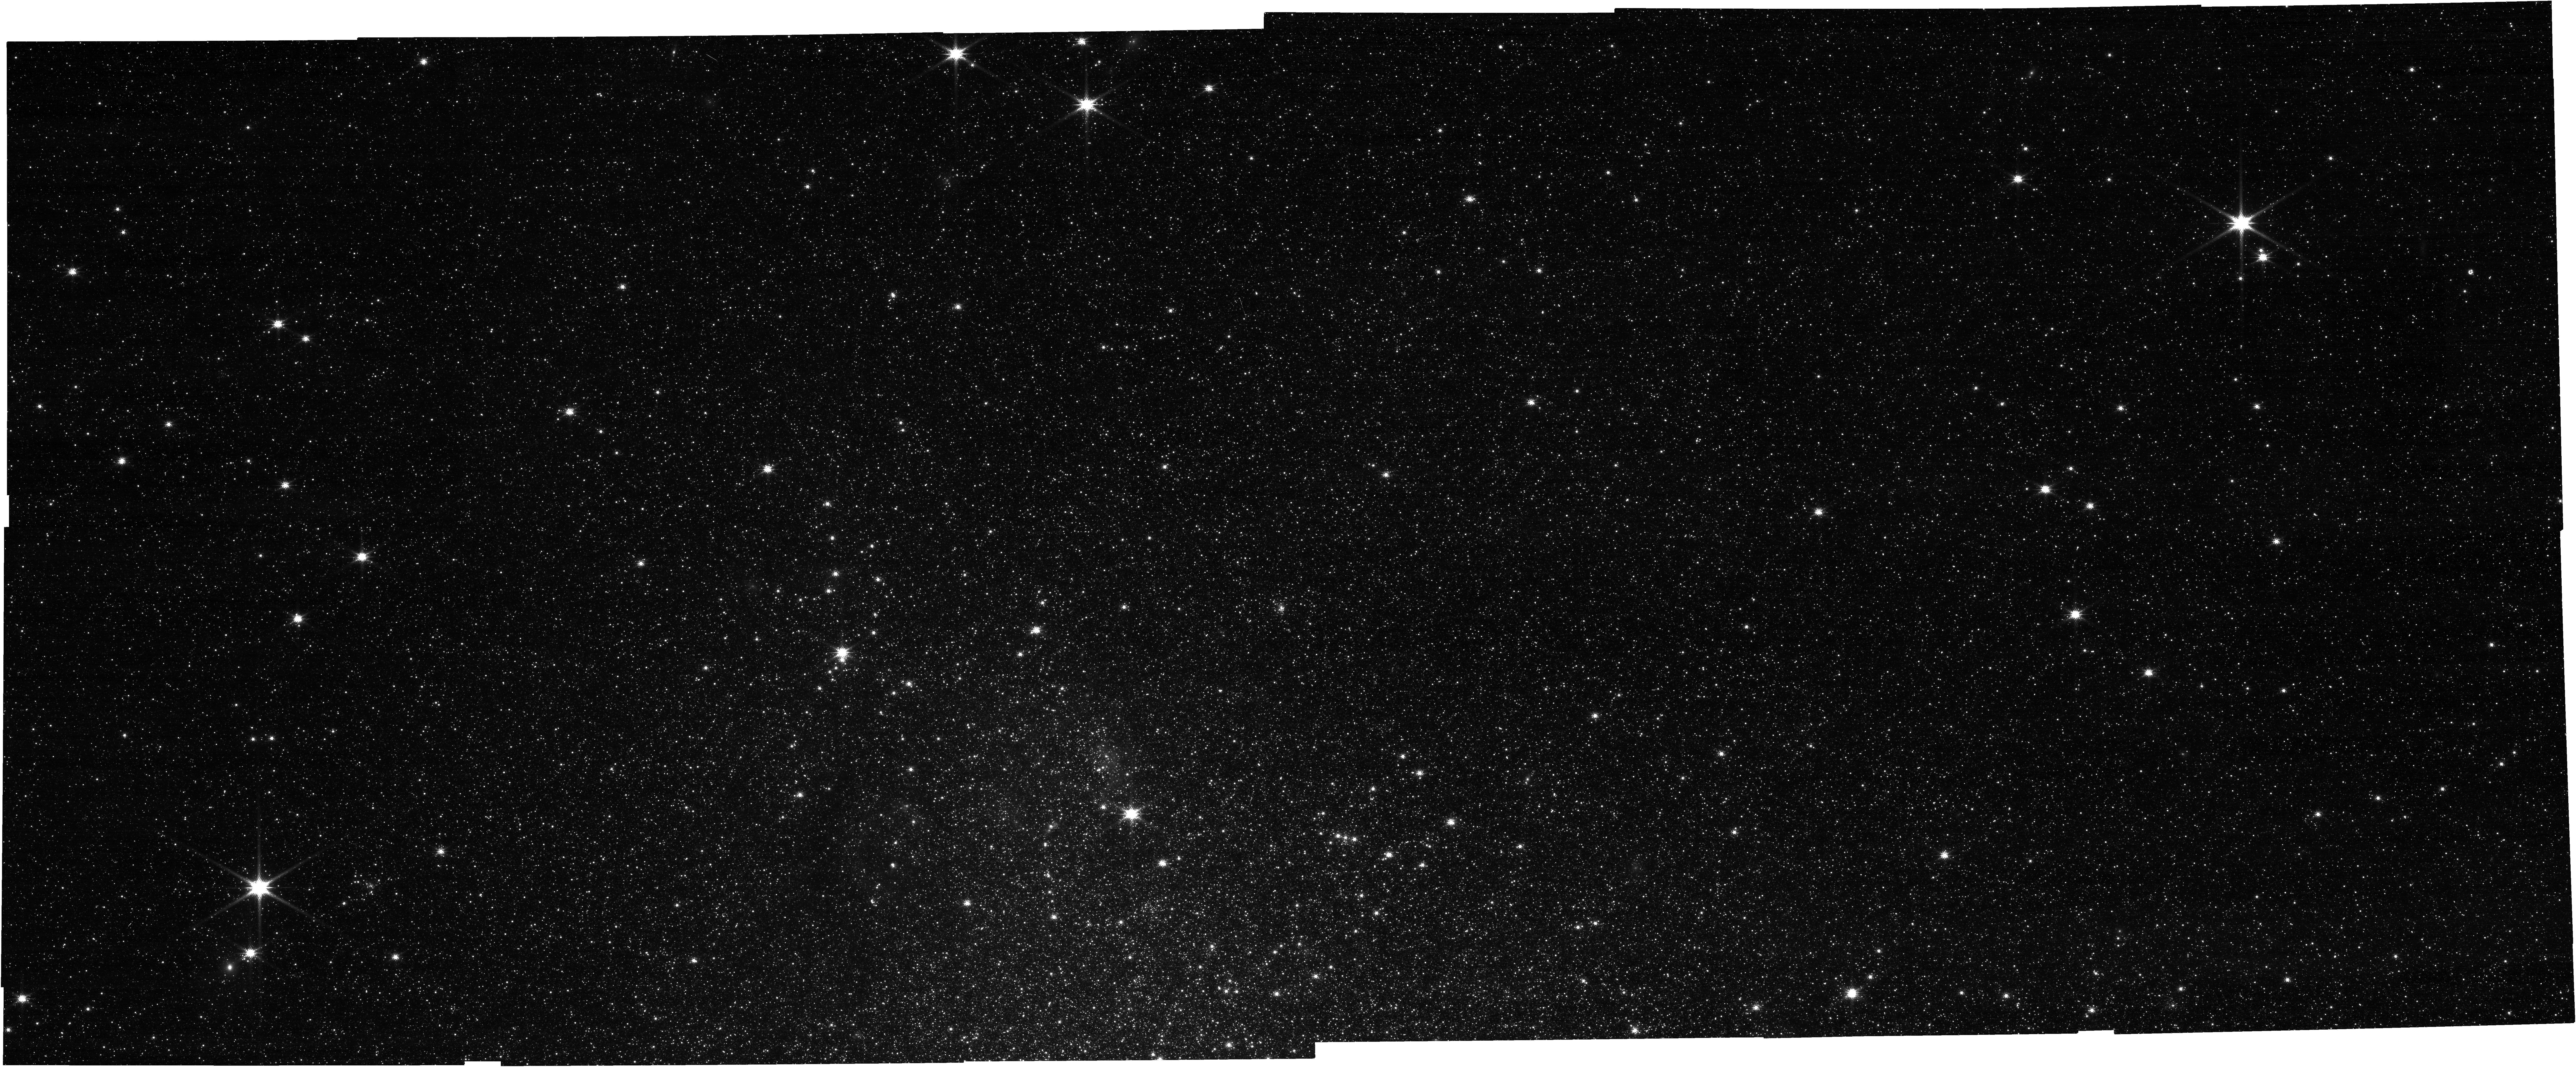
Target: CXOU-J002029.1+591651. Instrument: NIRCAM. Filter: F150W. Exposure: 11 min. Observation ID: jw06662-o010_t001_nircam_clear-f150w

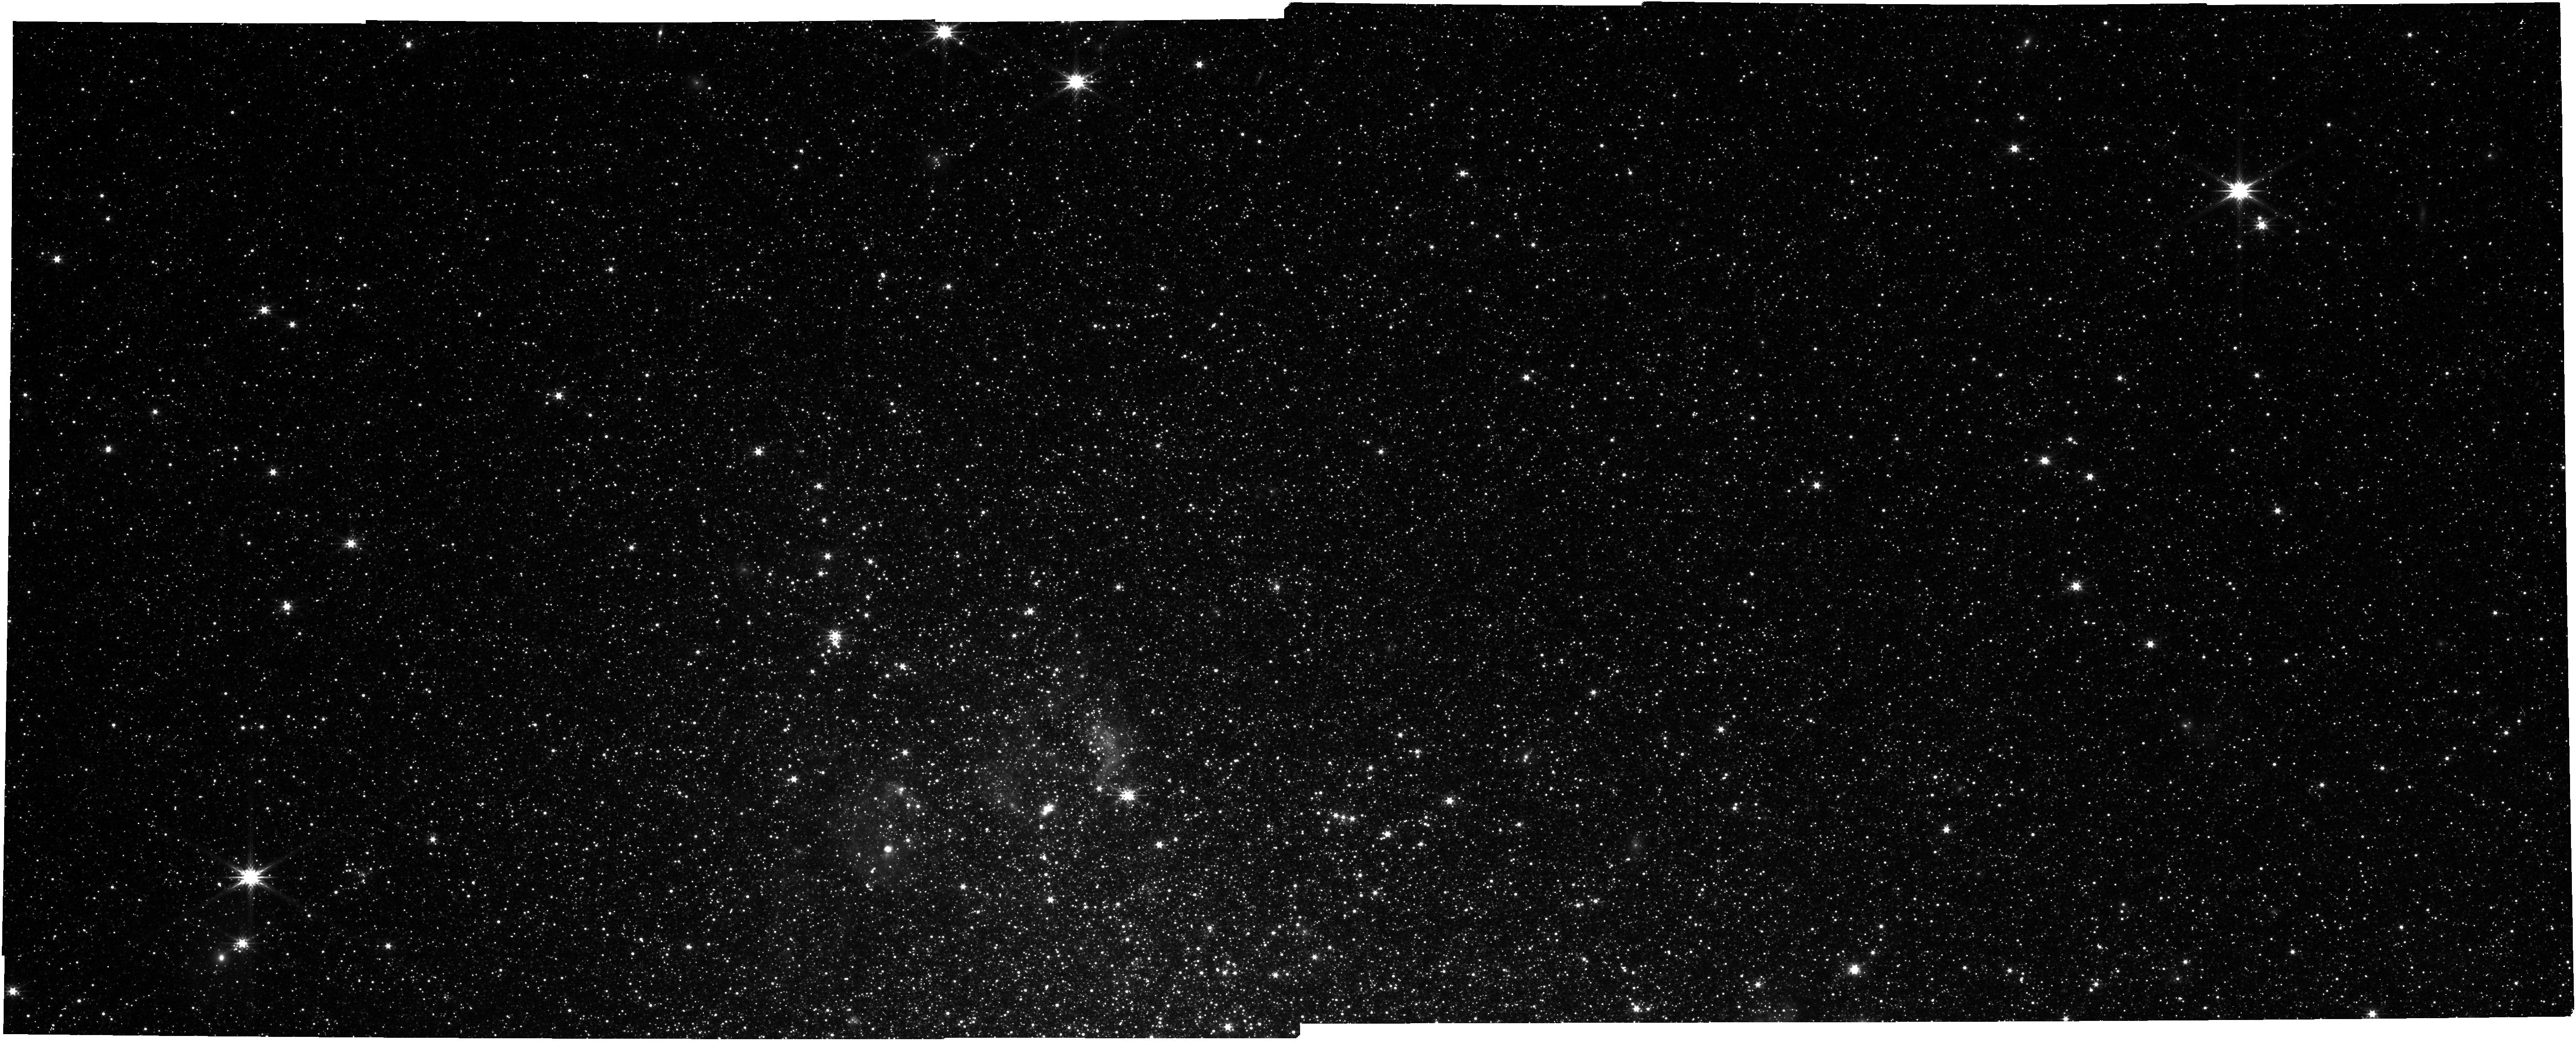
Target: CXOU-J002029.1+591651. Instrument: NIRCAM. Filter: F277W. Exposure: 11 min. Observation ID: jw06662-o008_t001_nircam_clear-f277w

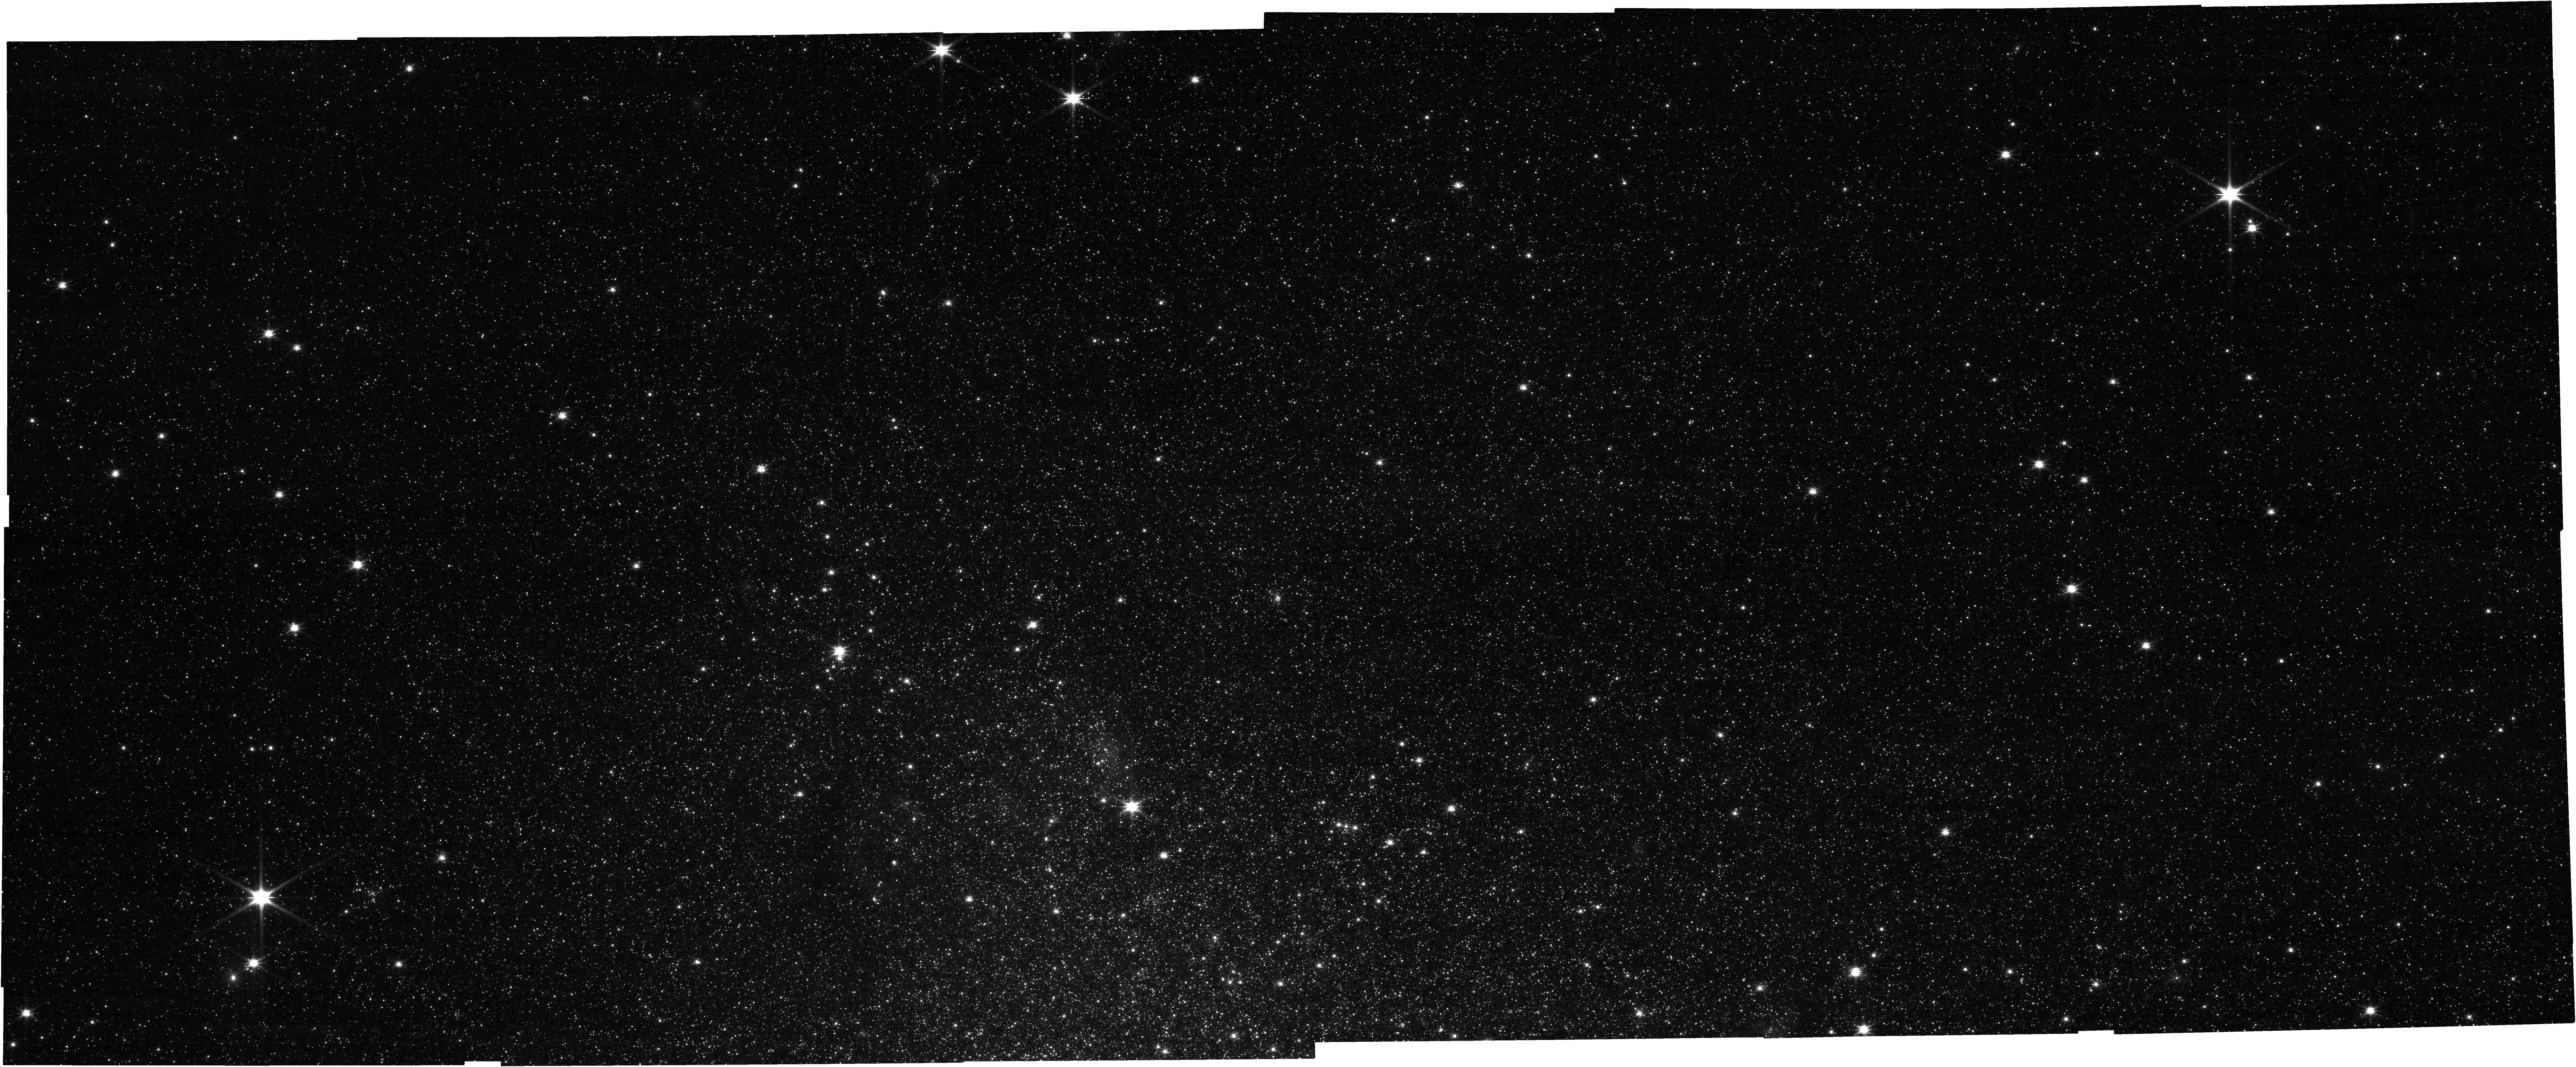
Target: CXOU-J002029.1+591651. Instrument: NIRCAM. Filter: F150W. Exposure: 11 min. Observation ID: jw06662-o009_t001_nircam_clear-f150w

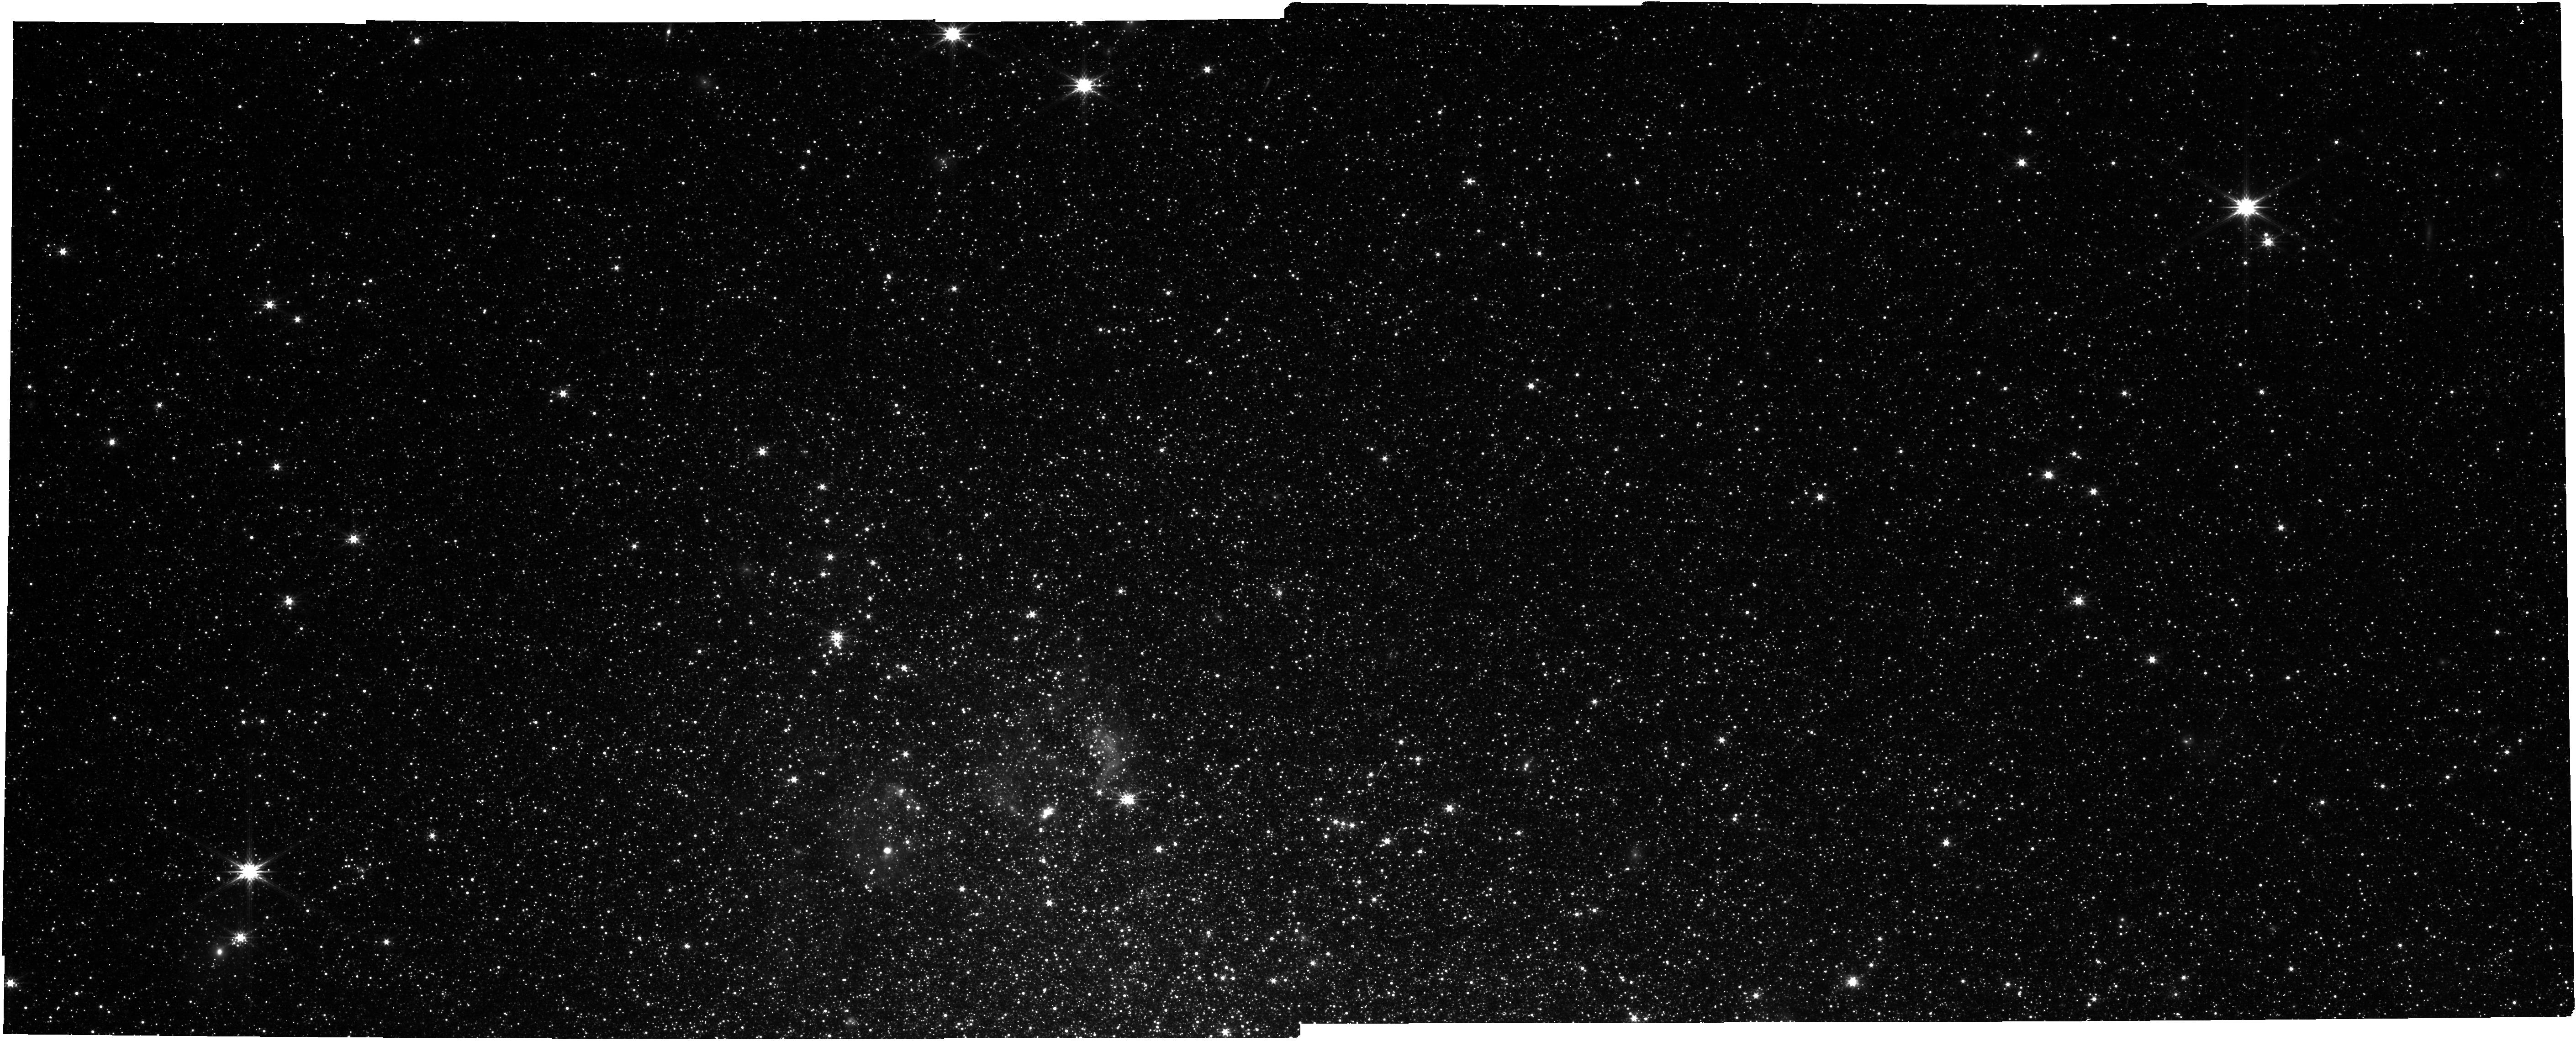
Target: CXOU-J002029.1+591651. Instrument: NIRCAM. Filter: F277W. Exposure: 11 min. Observation ID: jw06662-o003_t001_nircam_clear-f277w

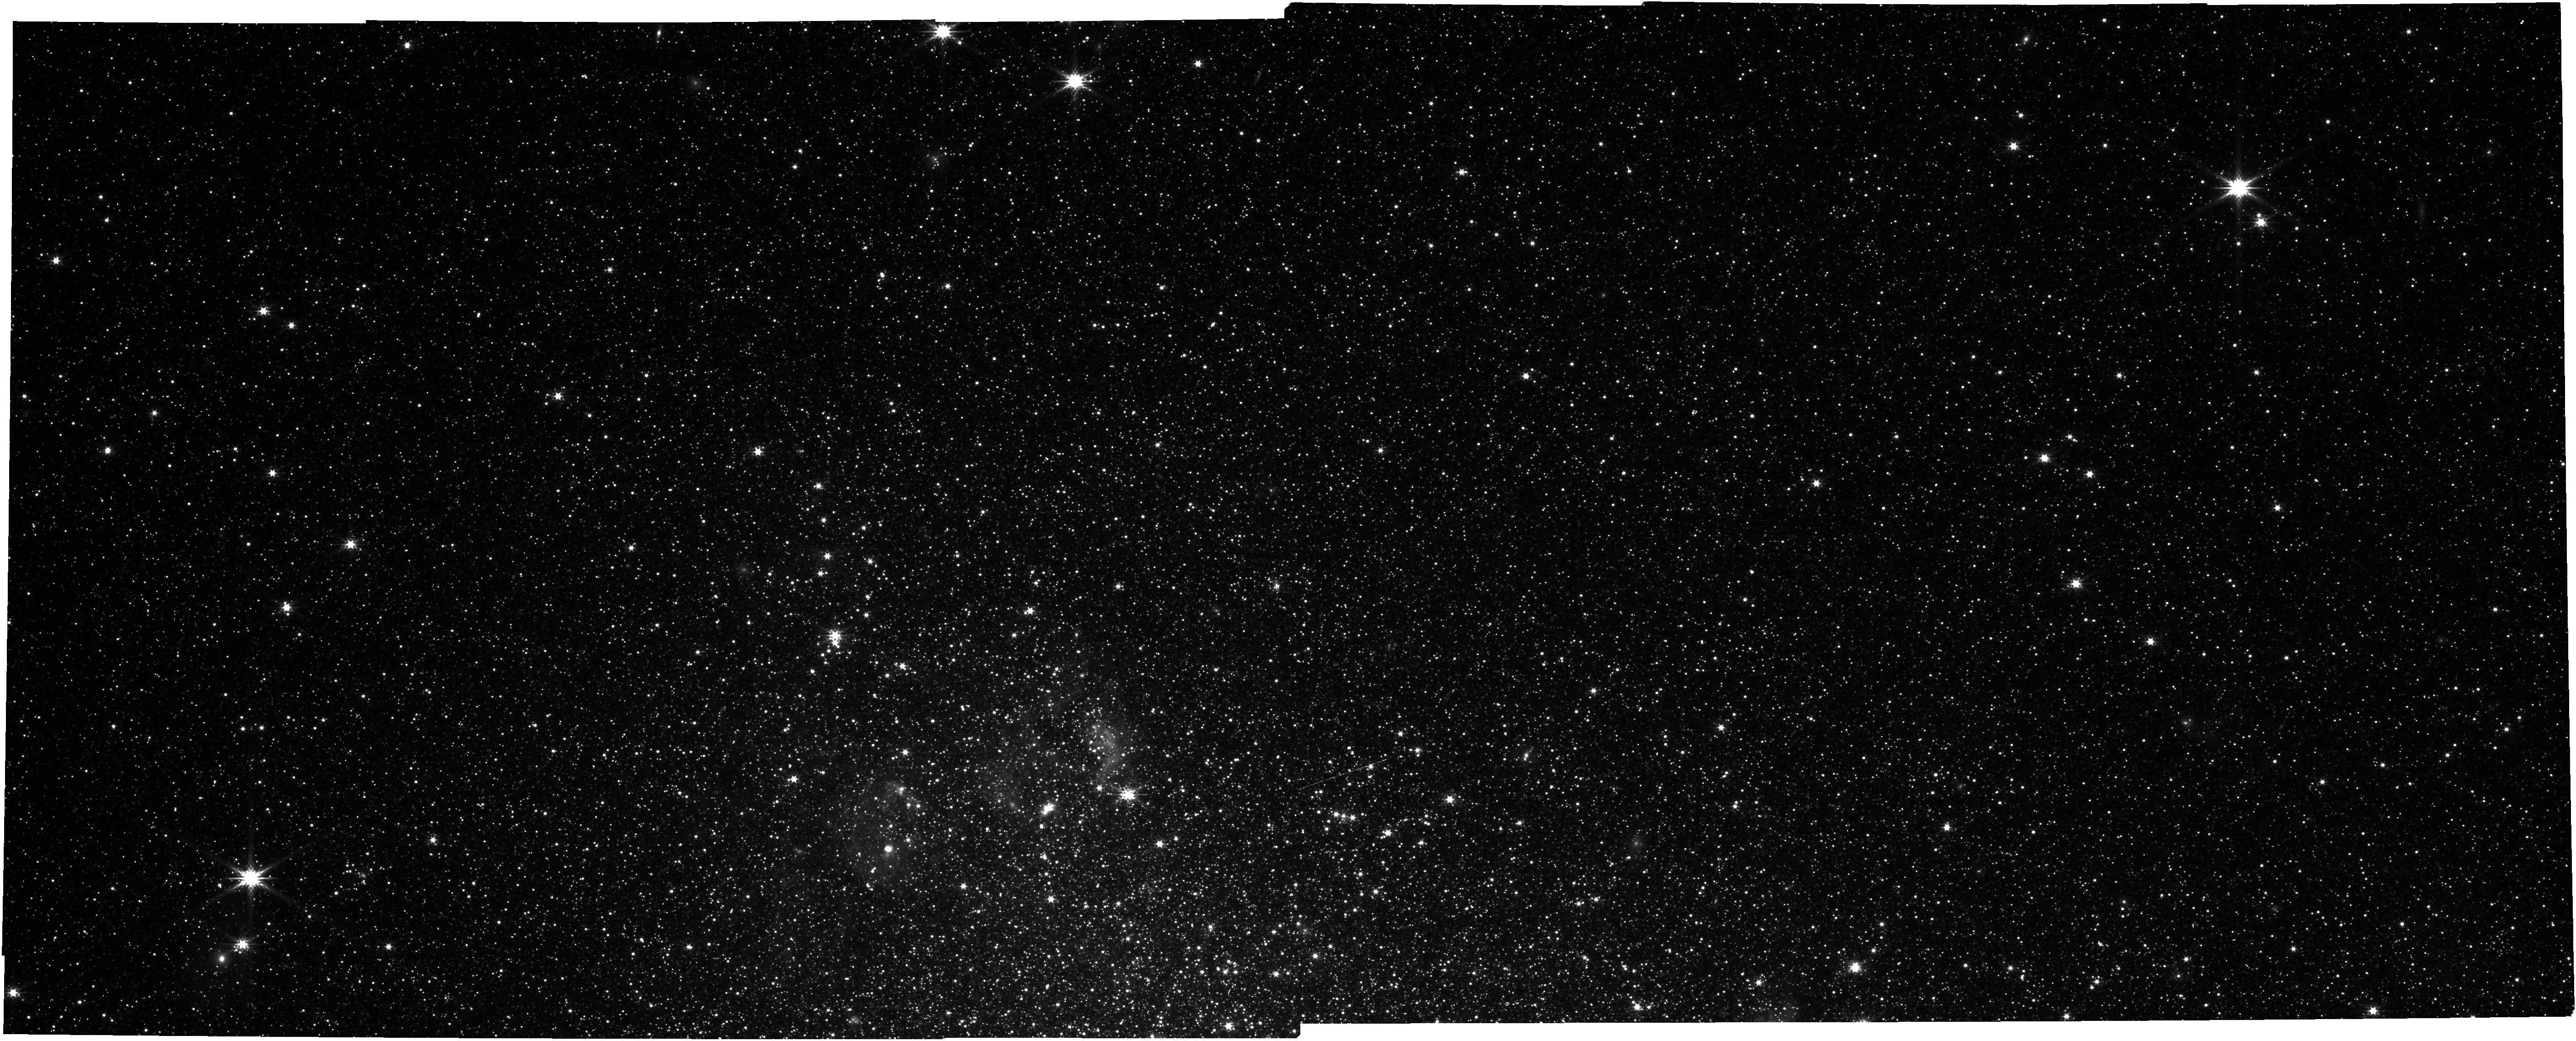
Target: CXOU-J002029.1+591651. Instrument: NIRCAM. Filter: F277W. Exposure: 11 min. Observation ID: jw06662-o009_t001_nircam_clear-f277w

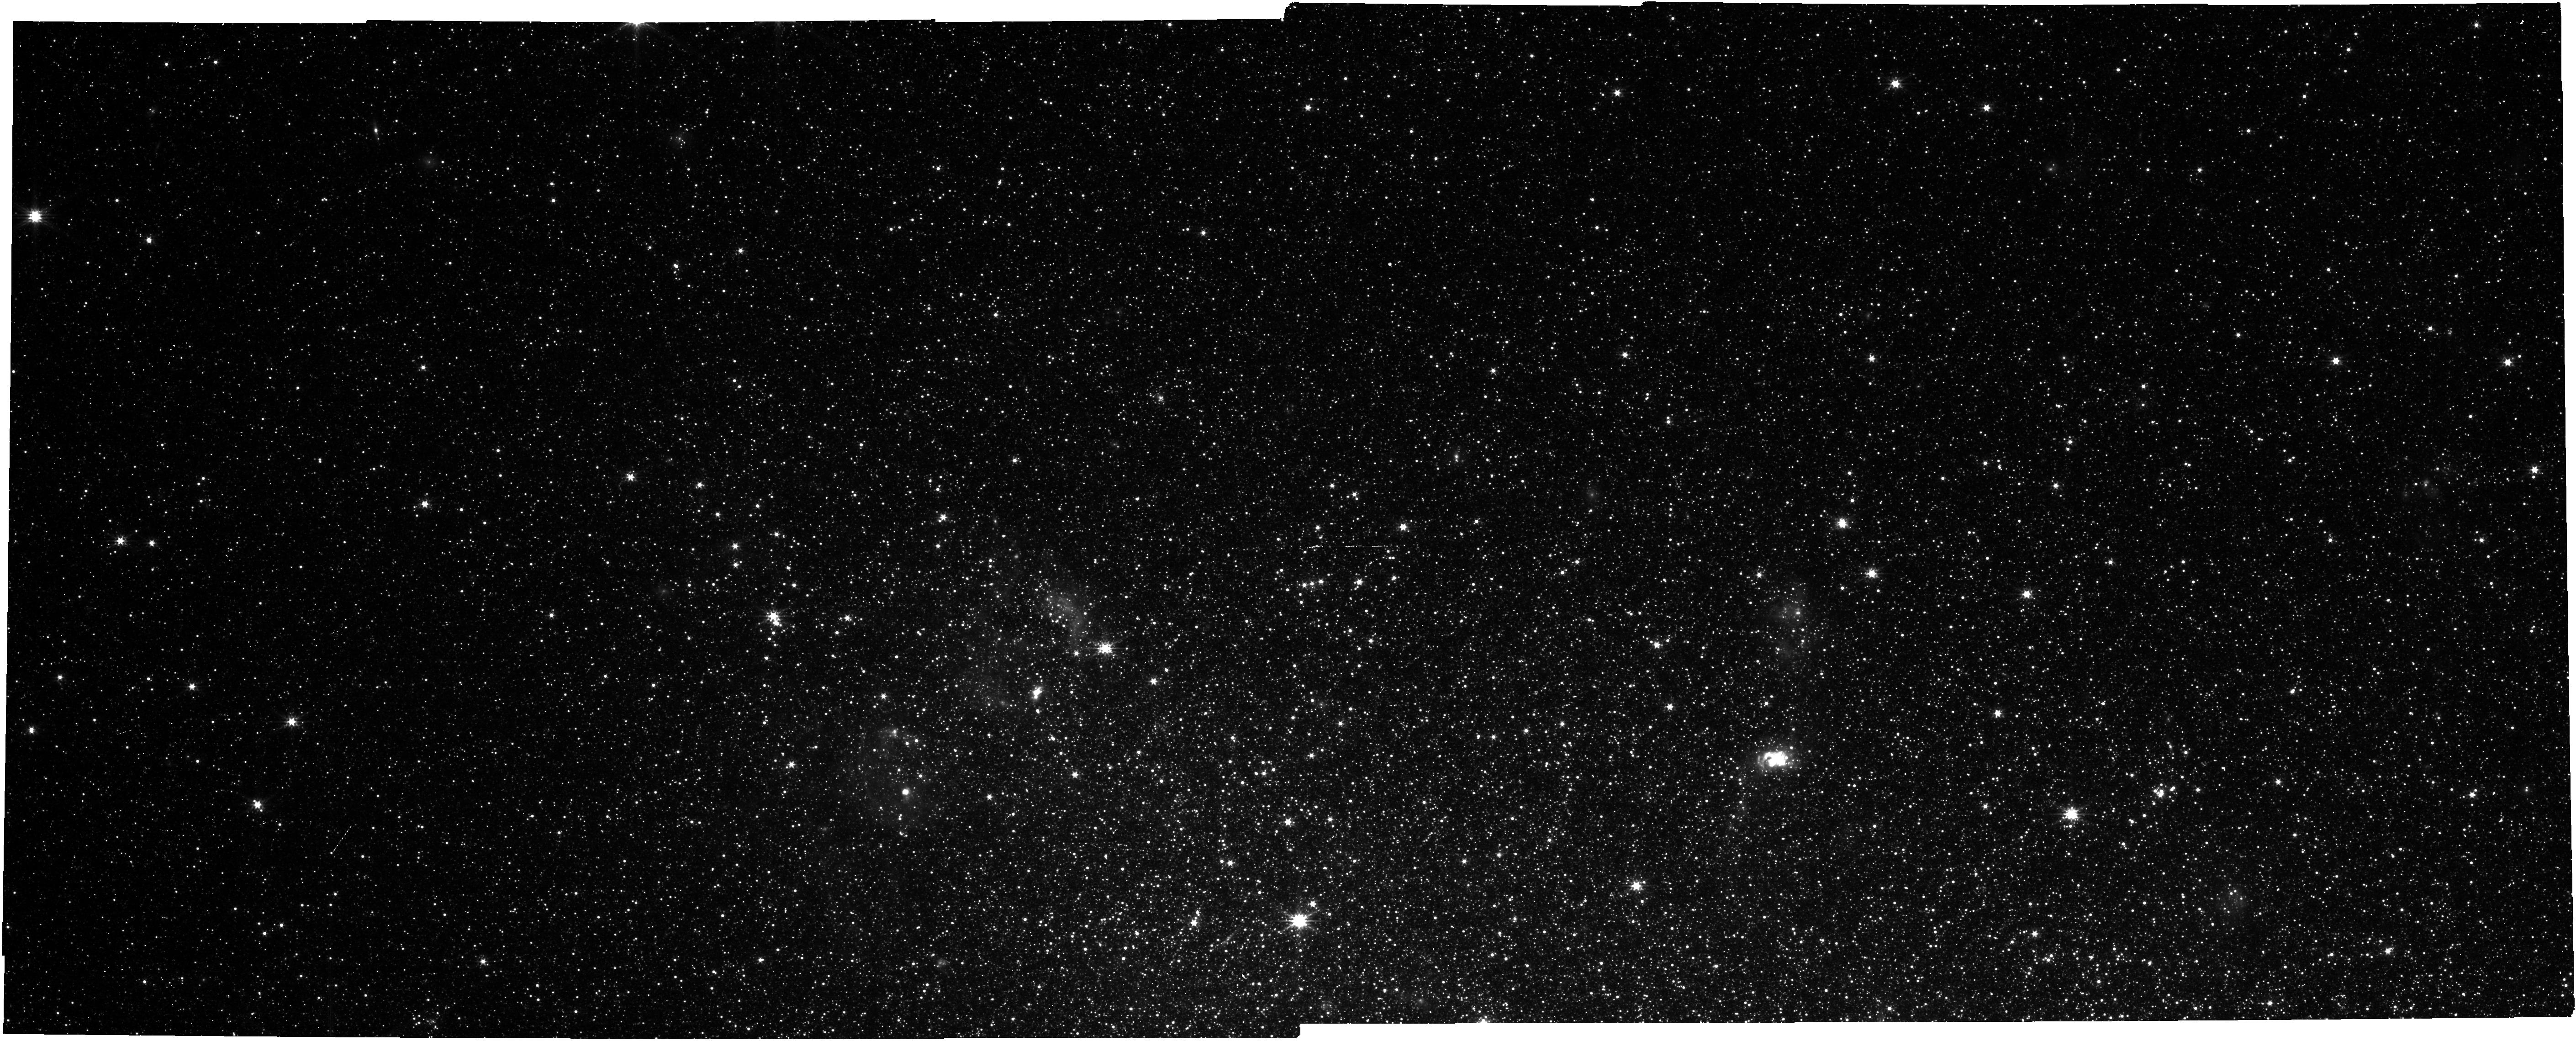
Target: CXOU-J002029.1+591651. Instrument: NIRCAM. Filter: F277W. Exposure: 11 min. Observation ID: jw06662-o007_t001_nircam_clear-f277w

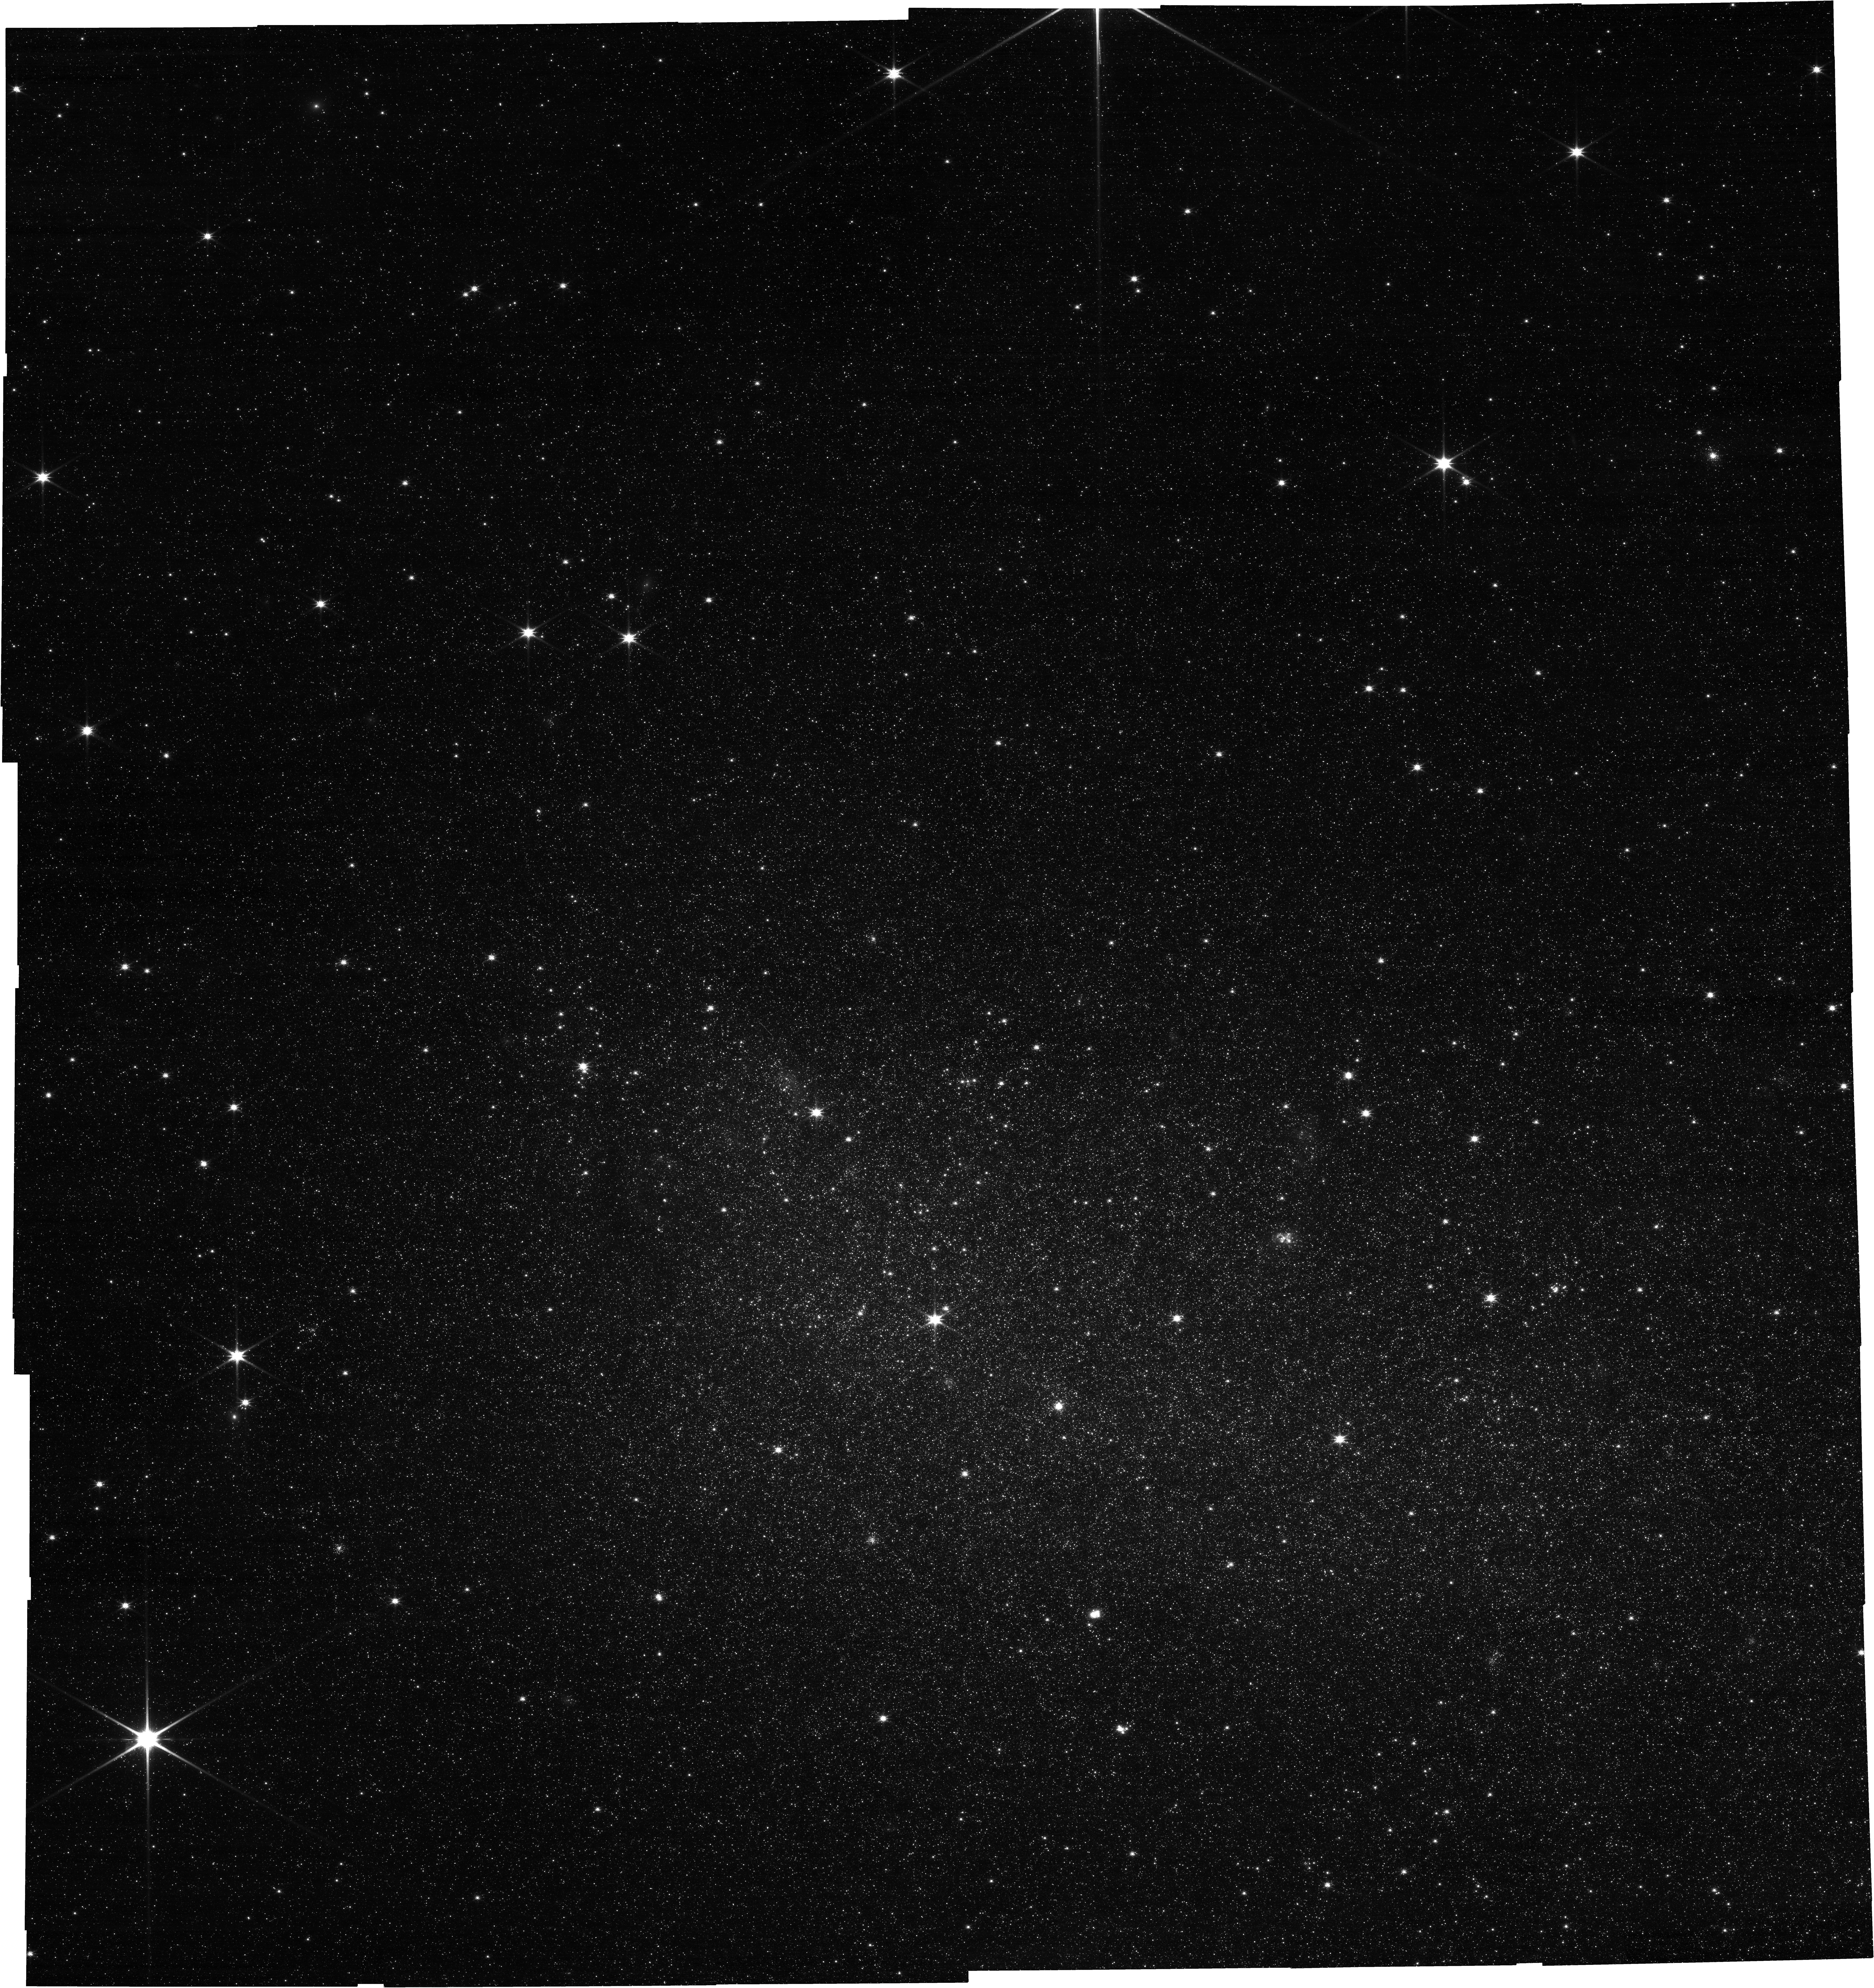
Target: CXOU-J002029.1+591651. Instrument: NIRCAM. Filter: F150W. Exposure: 32 min. Observation ID: jw06662-o001_t001_nircam_clear-f150w

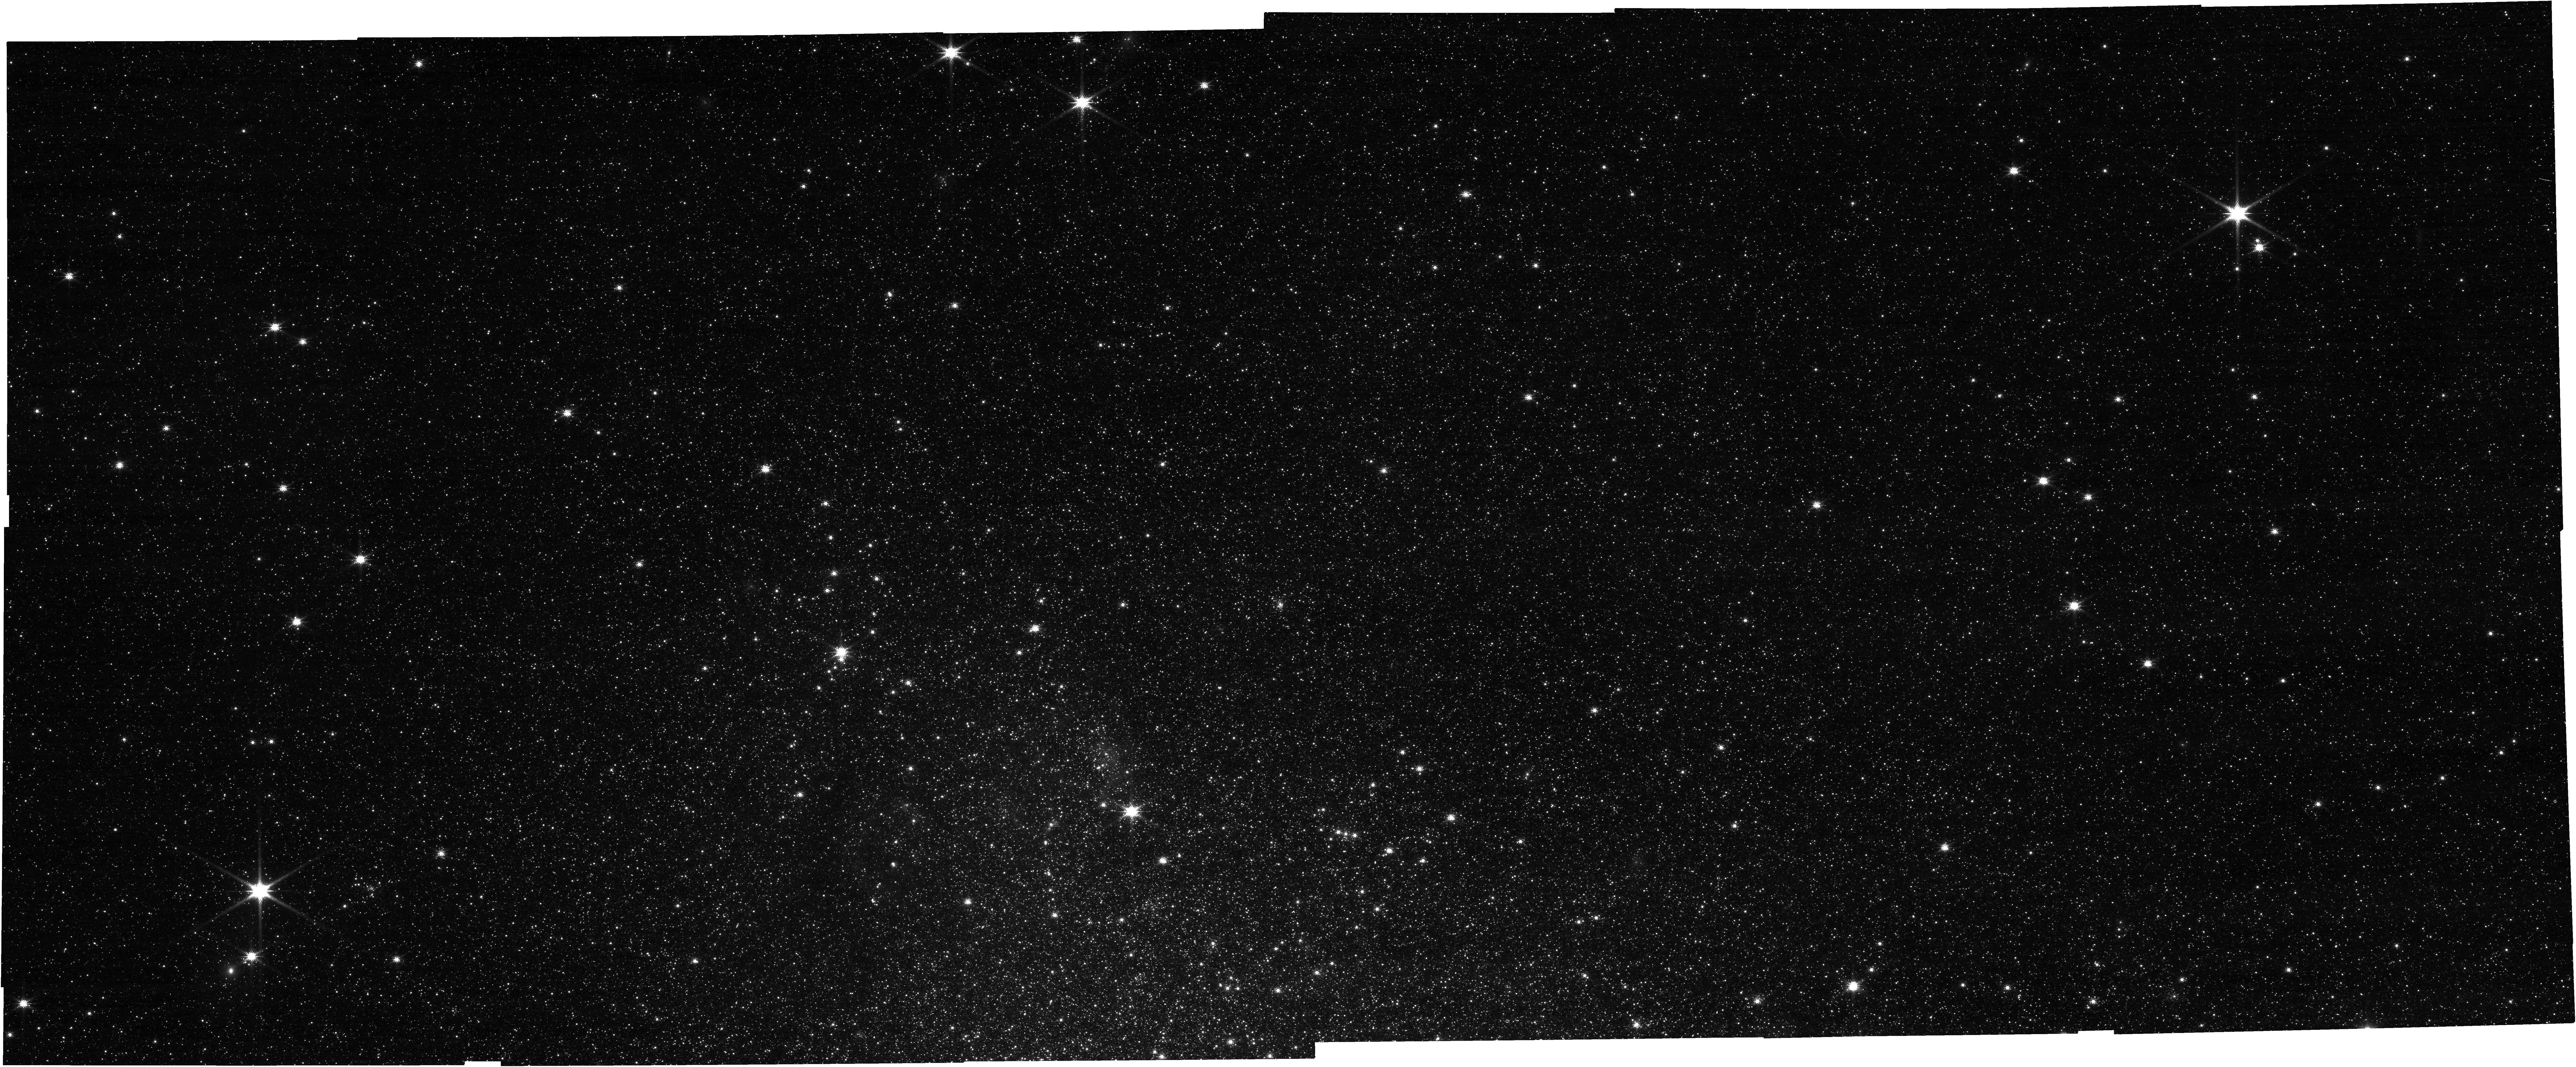
Target: CXOU-J002029.1+591651. Instrument: NIRCAM. Filter: F150W. Exposure: 11 min. Observation ID: jw06662-o003_t001_nircam_clear-f150w

Unveiling the Mysterious Black Hole Binary IC10 X-1. Chandra Joint proposal ID 26400357 (PI: Laycock, Silas)

Black hole high mass X-ray binaries are among the leading candidates to be the progenitors of binary black holes. IC 10 X-1 is among the few known BH-HMXBs, yet its BH mass is subject to wide uncertainty, due to the effects of X-ray irradiation on the stellar wind which has confounded optical RV line studies. Additionally the foreground extinction to the host galaxy precludes UV spectroscopy which could otherwise solve the mystery by probing harder ion species. Infrared photometry with JWST can finally overcome this difficulty and obtain the binary lightcurve, which has a predicted exact phase offset with respect to the X-ray eclipse. Unlike all other BH-HMXB examples IC 10 X-1 has demonstrated consistent behavior over decades, making it an excellent target for this science.